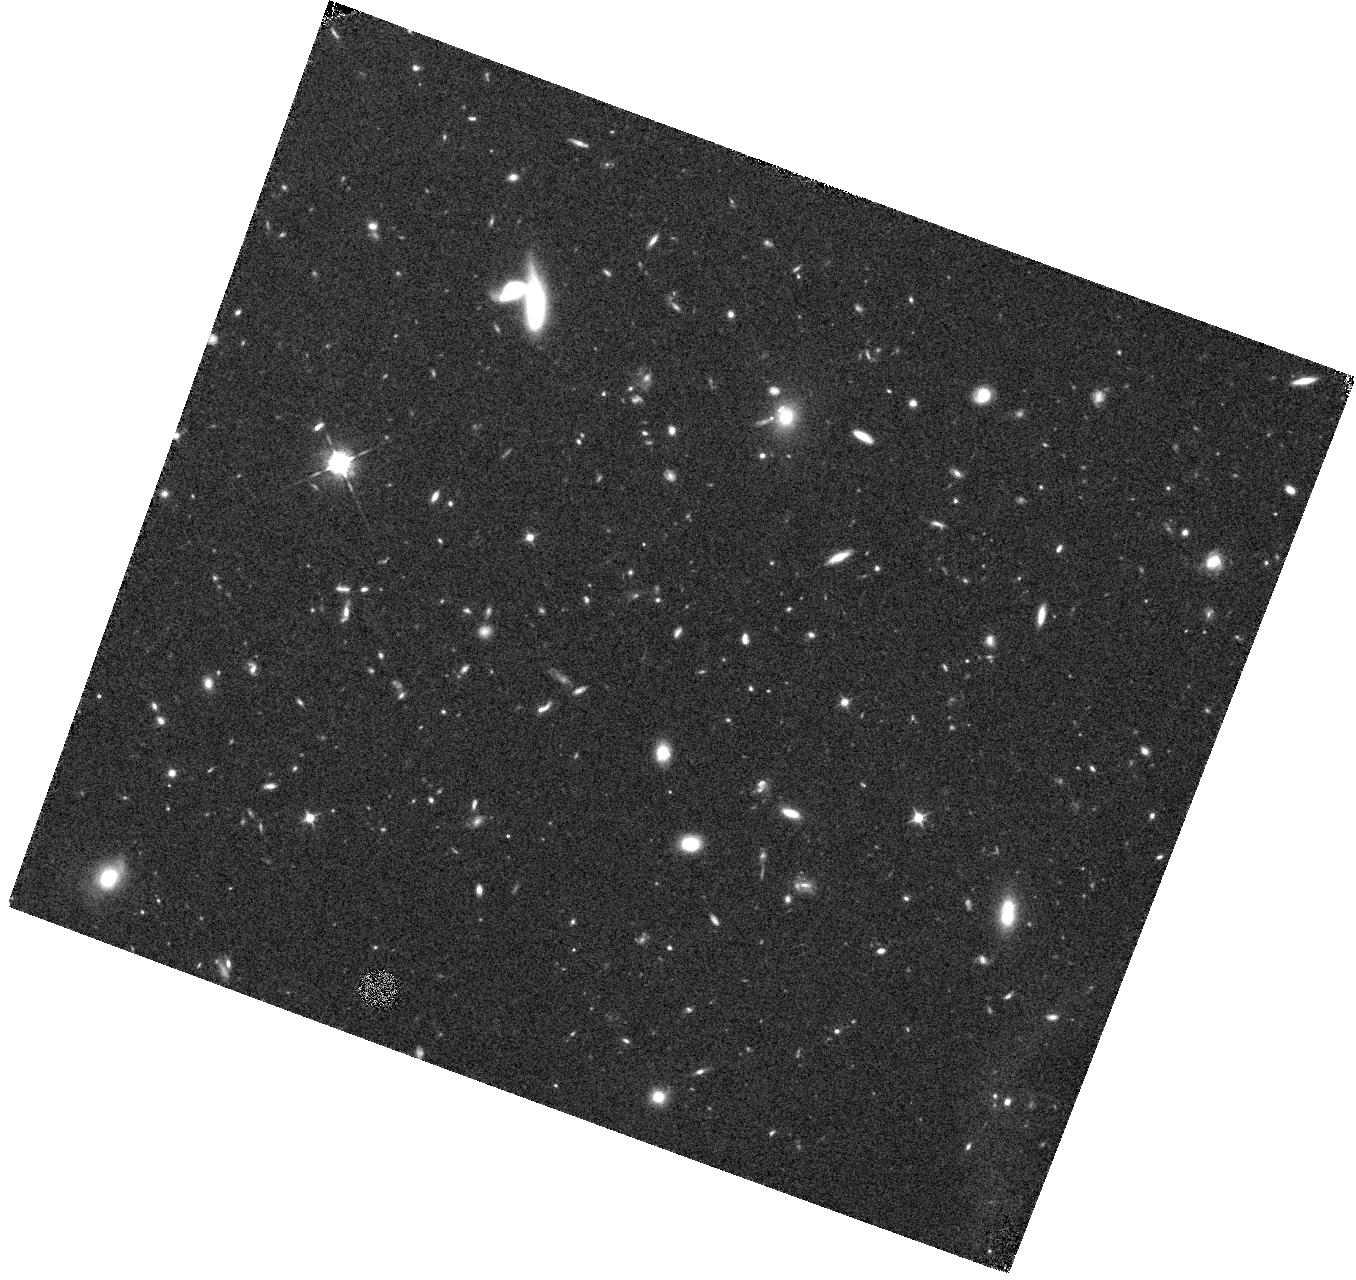
Target: GOODS-WIDE115-V3V. Instrument: WFC3/IR. Filter: F105W. Exposure: 44 min. Observation ID: hst_12060_3v_wfc3_ir_f105w_ibet3v

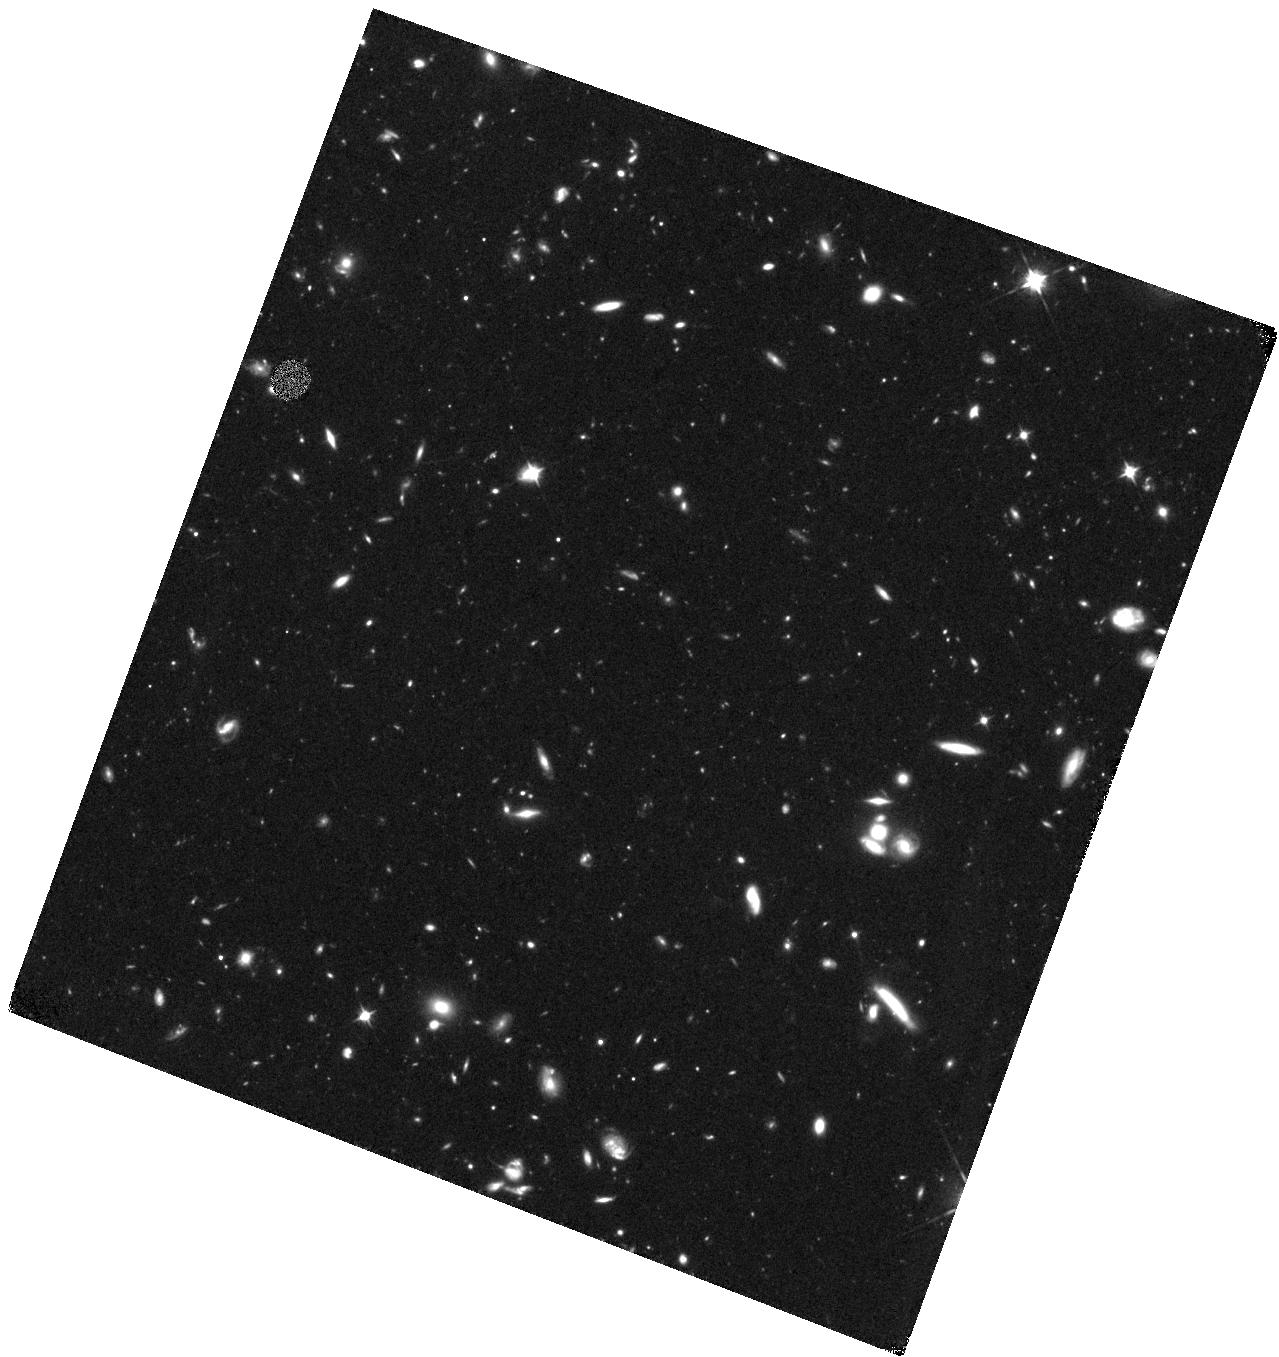
Target: GOODS-S1-V3J. Instrument: WFC3/IR. Filter: F105W. Exposure: 2.3 h. Observation ID: hst_12060_3j_wfc3_ir_f105w_ibet3j

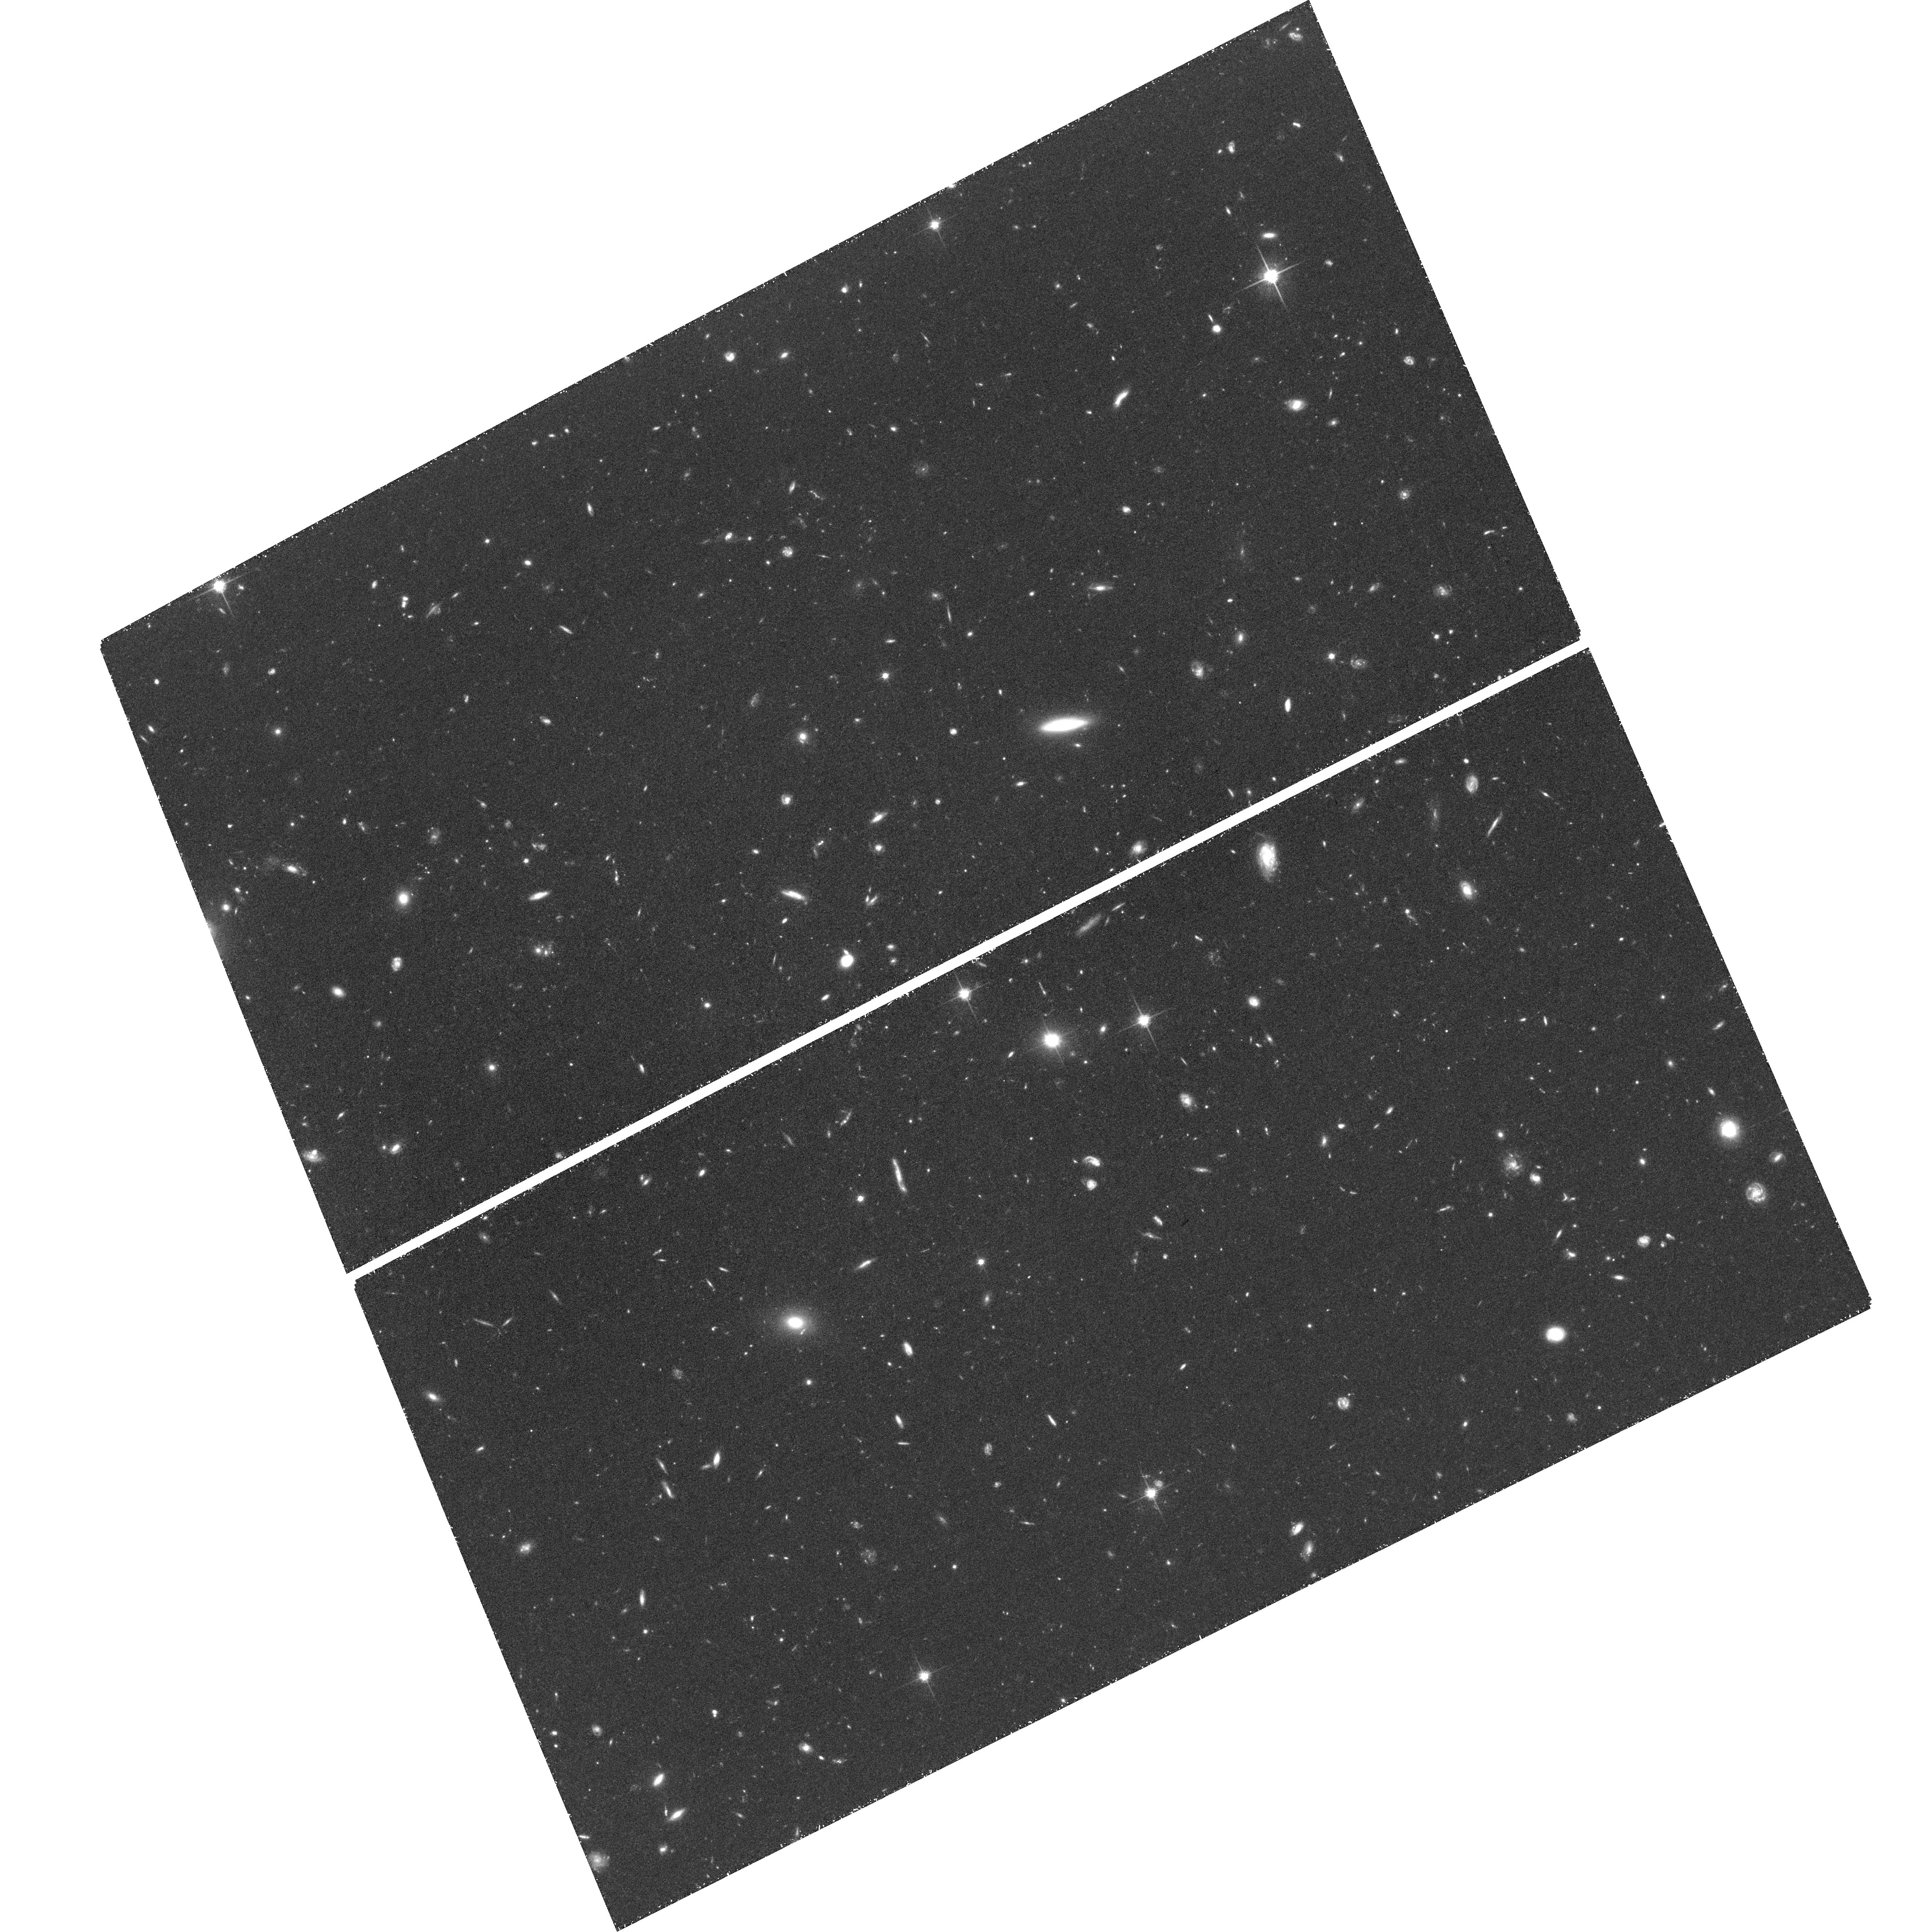
Target: field at RA 53.041°, Dec -27.787°. Instrument: ACS/WFC. Filter: F814W. Exposure: 1.4 h. Observation ID: hst_12060_3j_acs_wfc_f814w_jbet3j

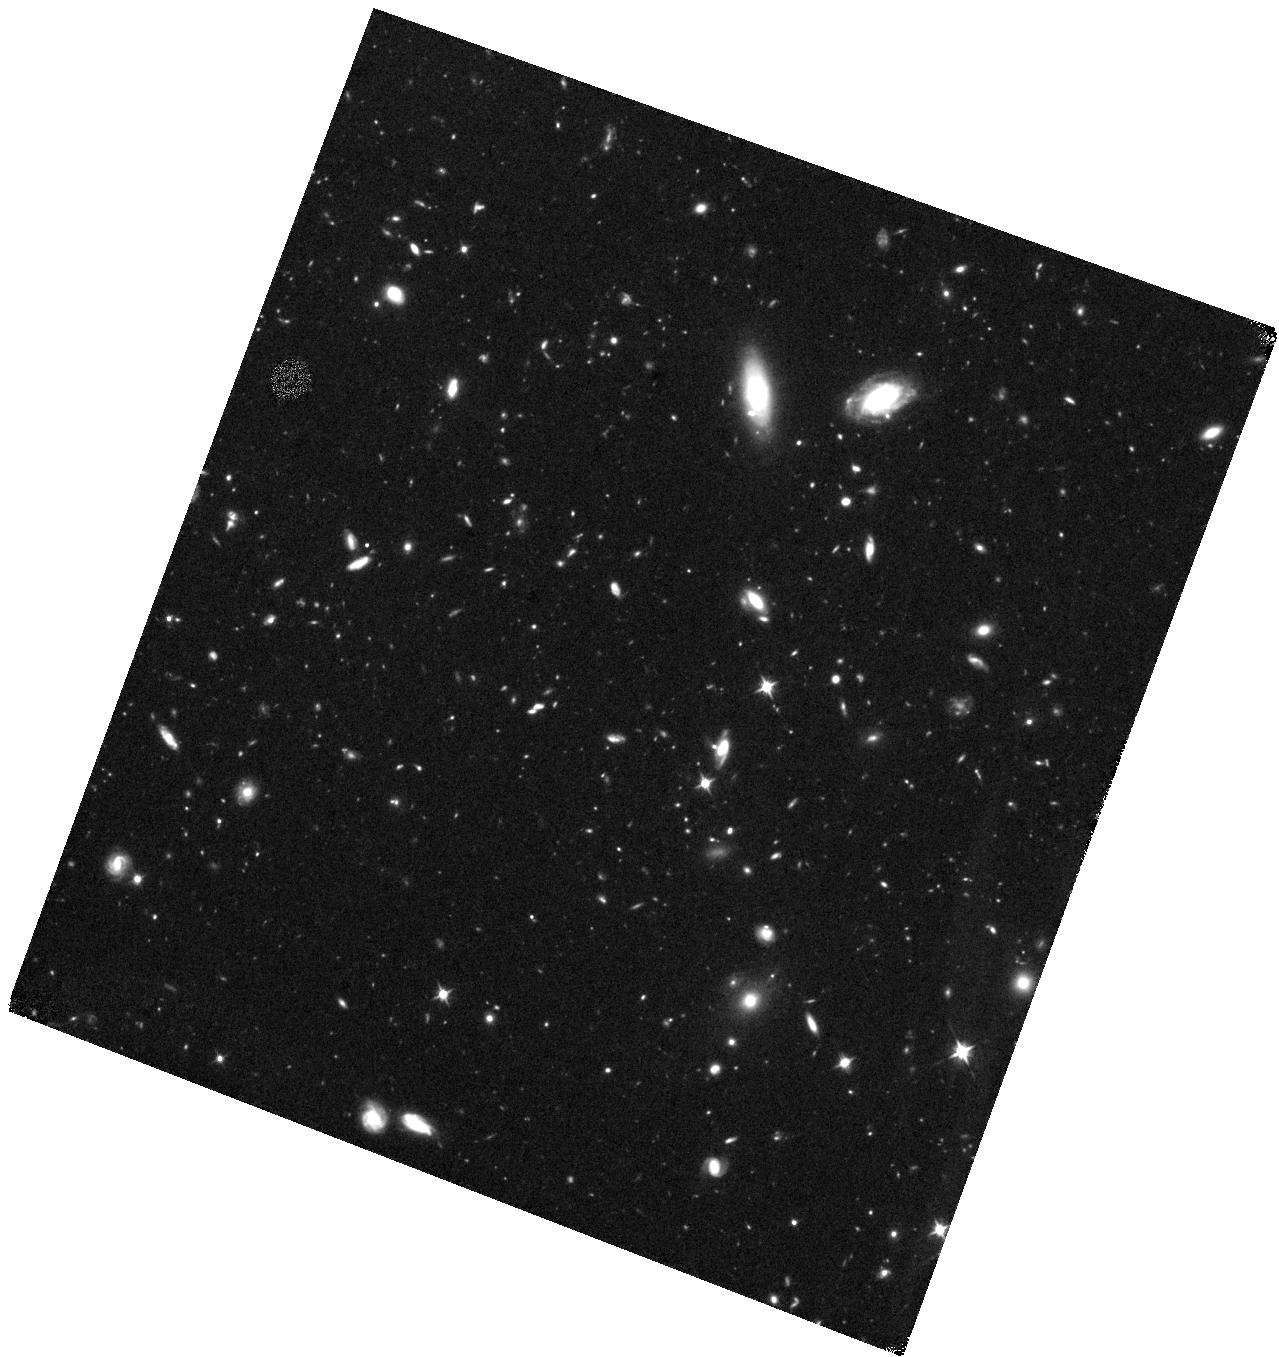
Target: GOODS-S1-V3E. Instrument: WFC3/IR. Filter: F105W. Exposure: 2.3 h. Observation ID: hst_12060_3e_wfc3_ir_f105w_ibet3e

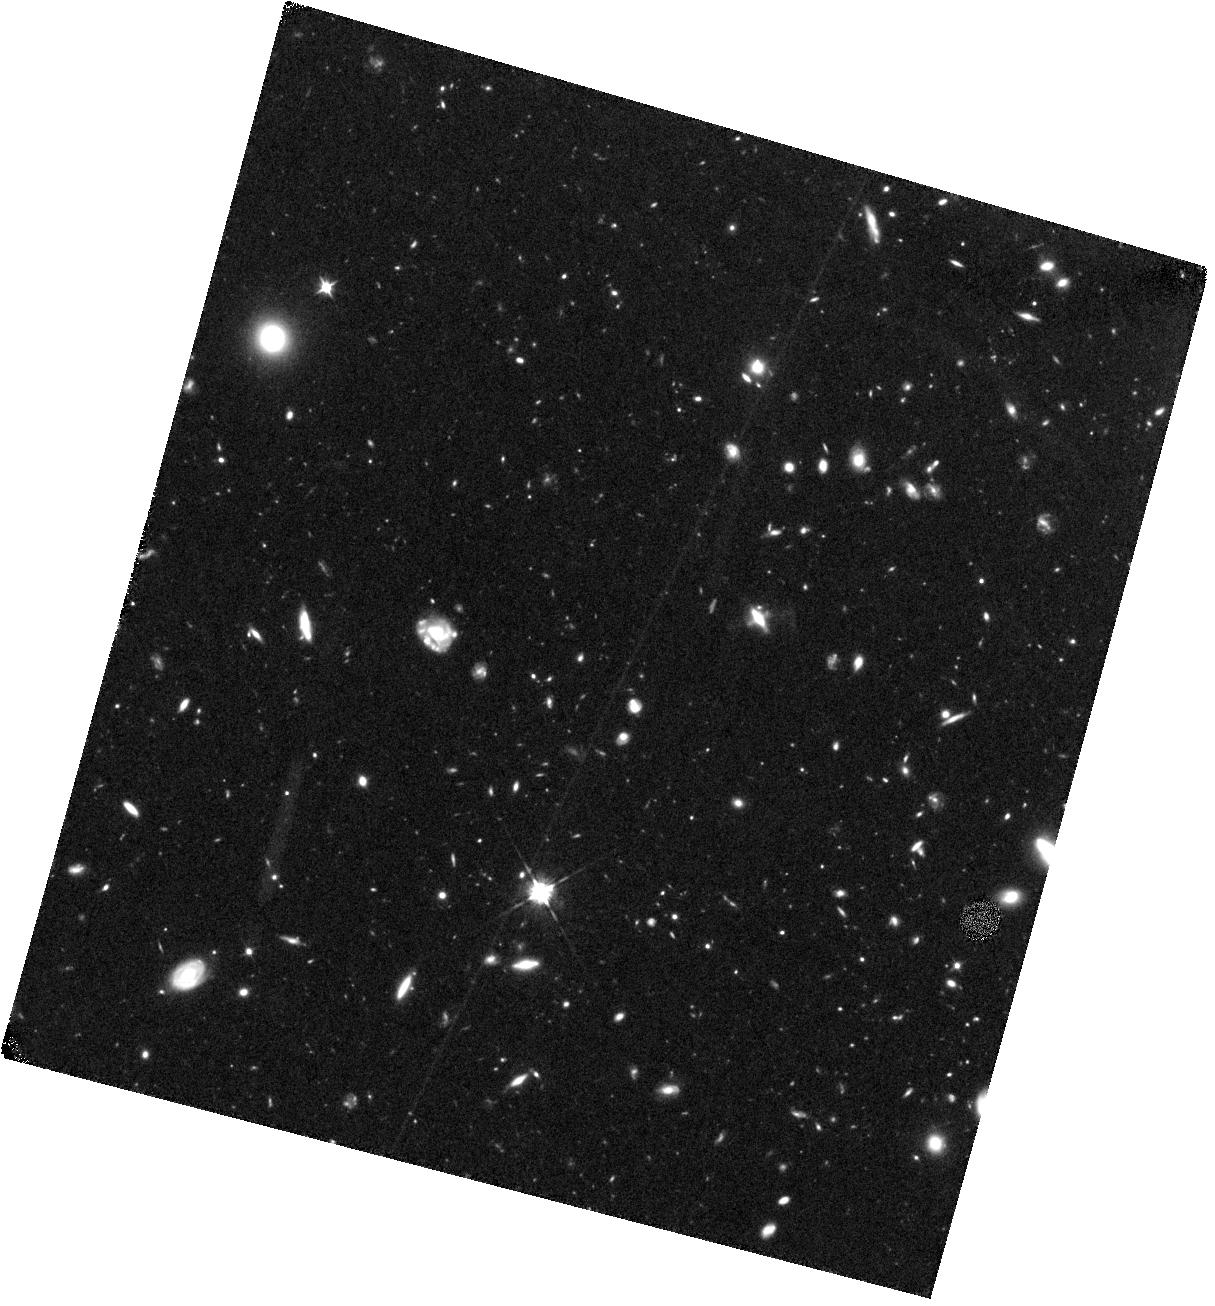
Target: GOODS-S2-V3O. Instrument: WFC3/IR. Filter: F105W. Exposure: 2.3 h. Observation ID: hst_12060_ao_wfc3_ir_f105w_ibetao

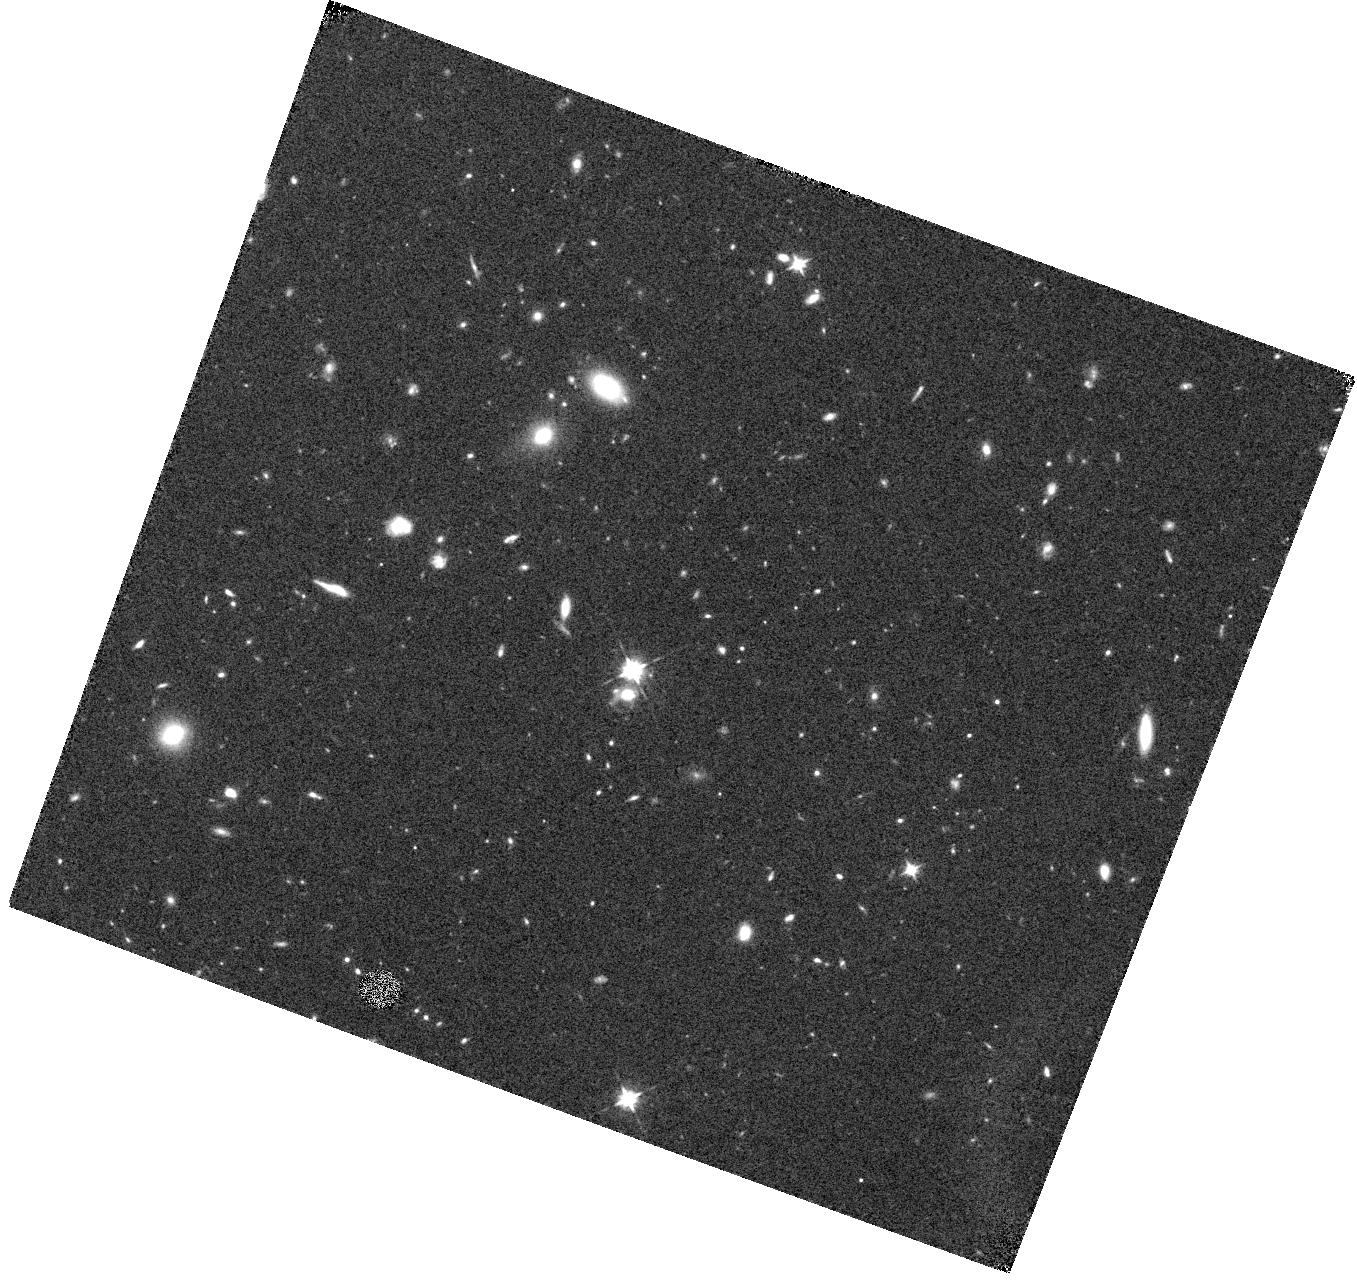
Target: GOODS-WIDE115-V3X. Instrument: WFC3/IR. Filter: F105W. Exposure: 44 min. Observation ID: hst_12060_3x_wfc3_ir_f105w_ibet3x

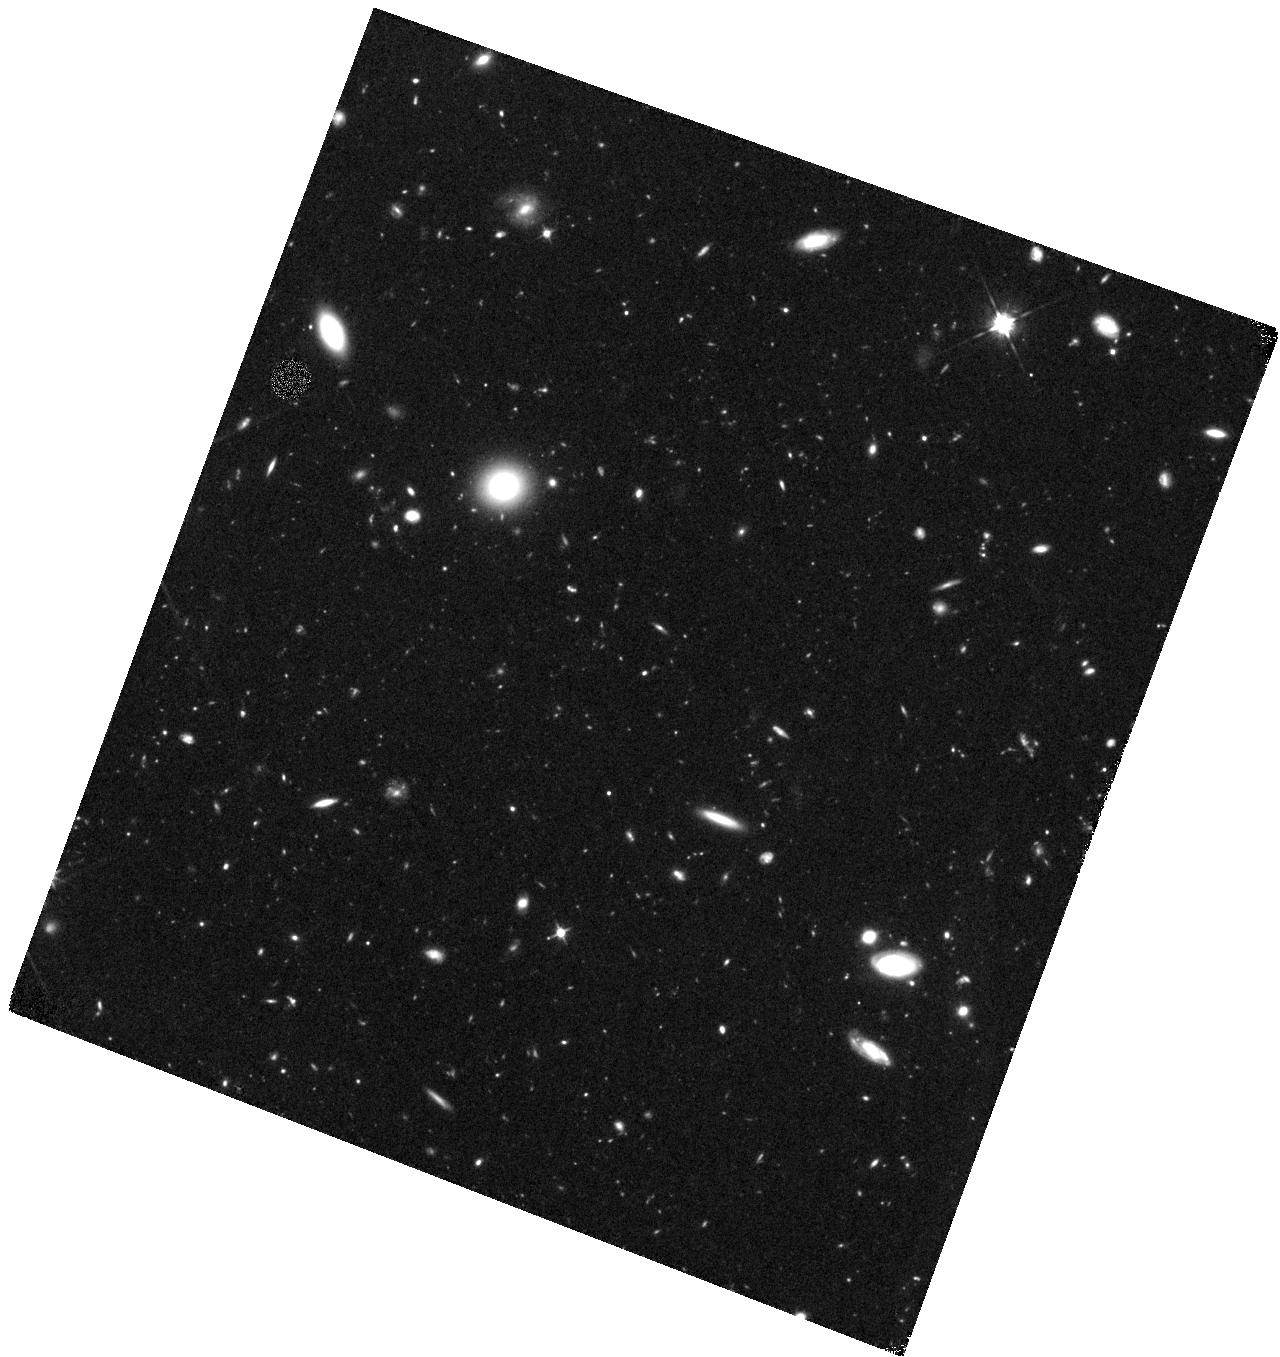
Target: GOODS-S1-V3L. Instrument: WFC3/IR. Filter: F105W. Exposure: 2.3 h. Observation ID: hst_12060_3l_wfc3_ir_f105w_ibet3l

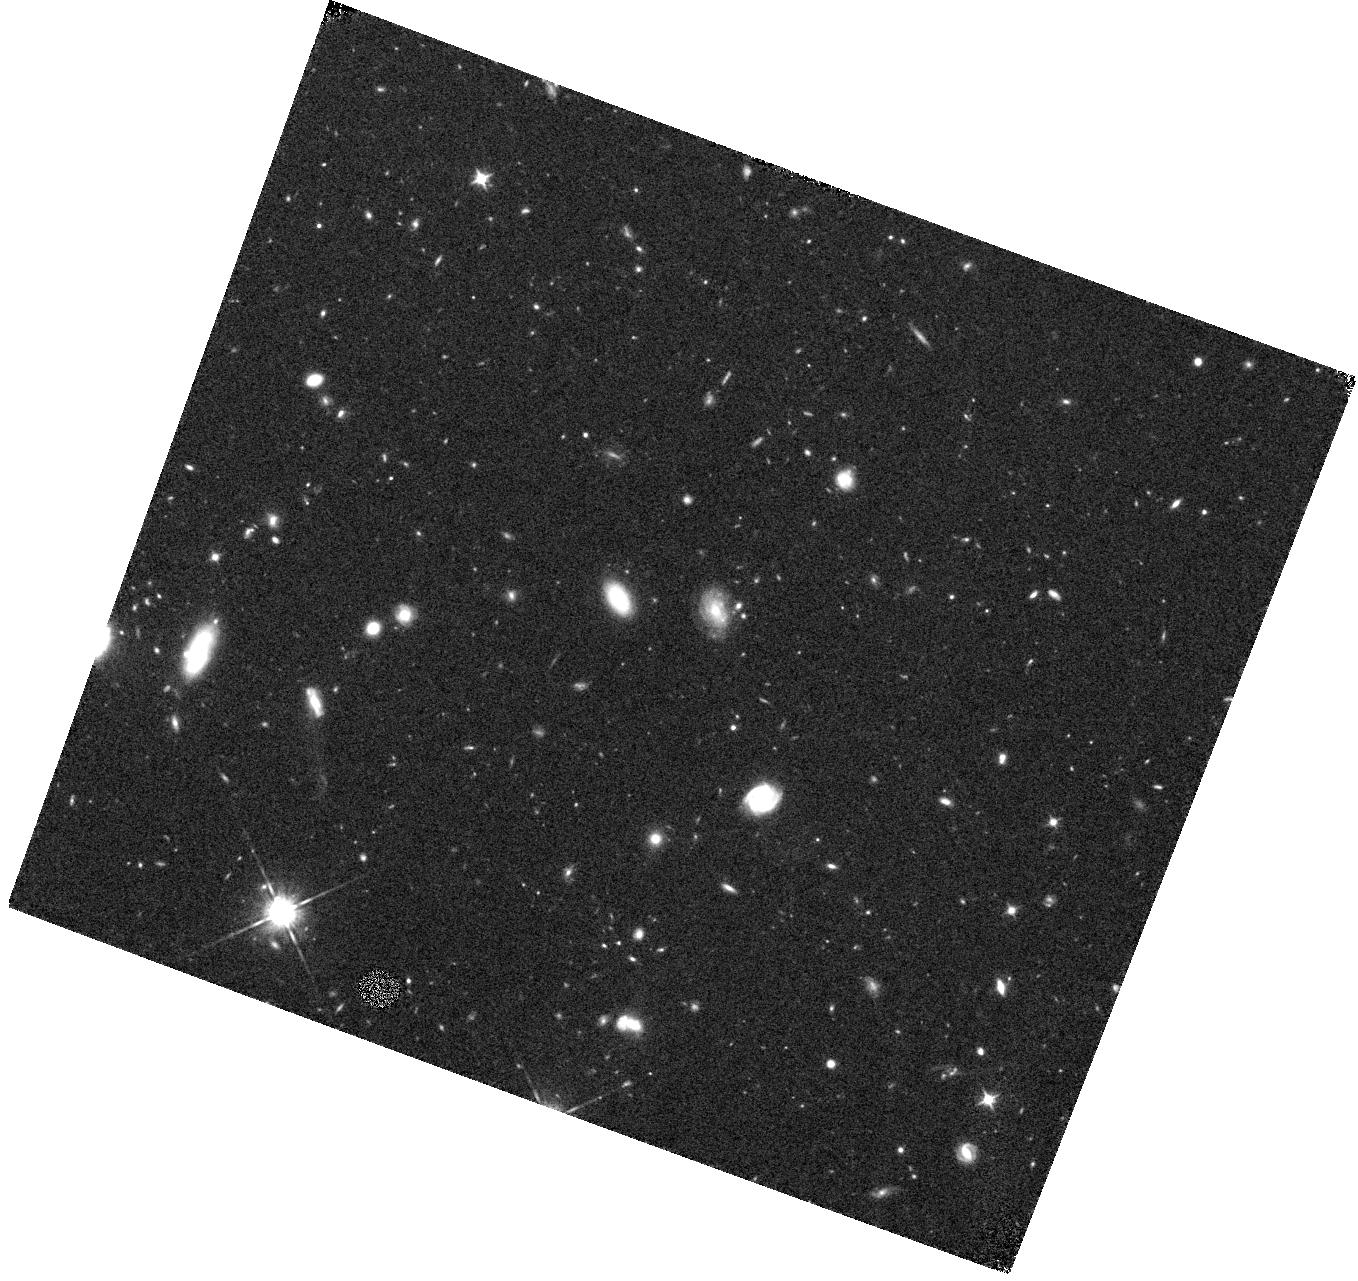
Target: GOODS-WIDE115-V3Z. Instrument: WFC3/IR. Filter: F105W. Exposure: 44 min. Observation ID: hst_12060_3z_wfc3_ir_f105w_ibet3z

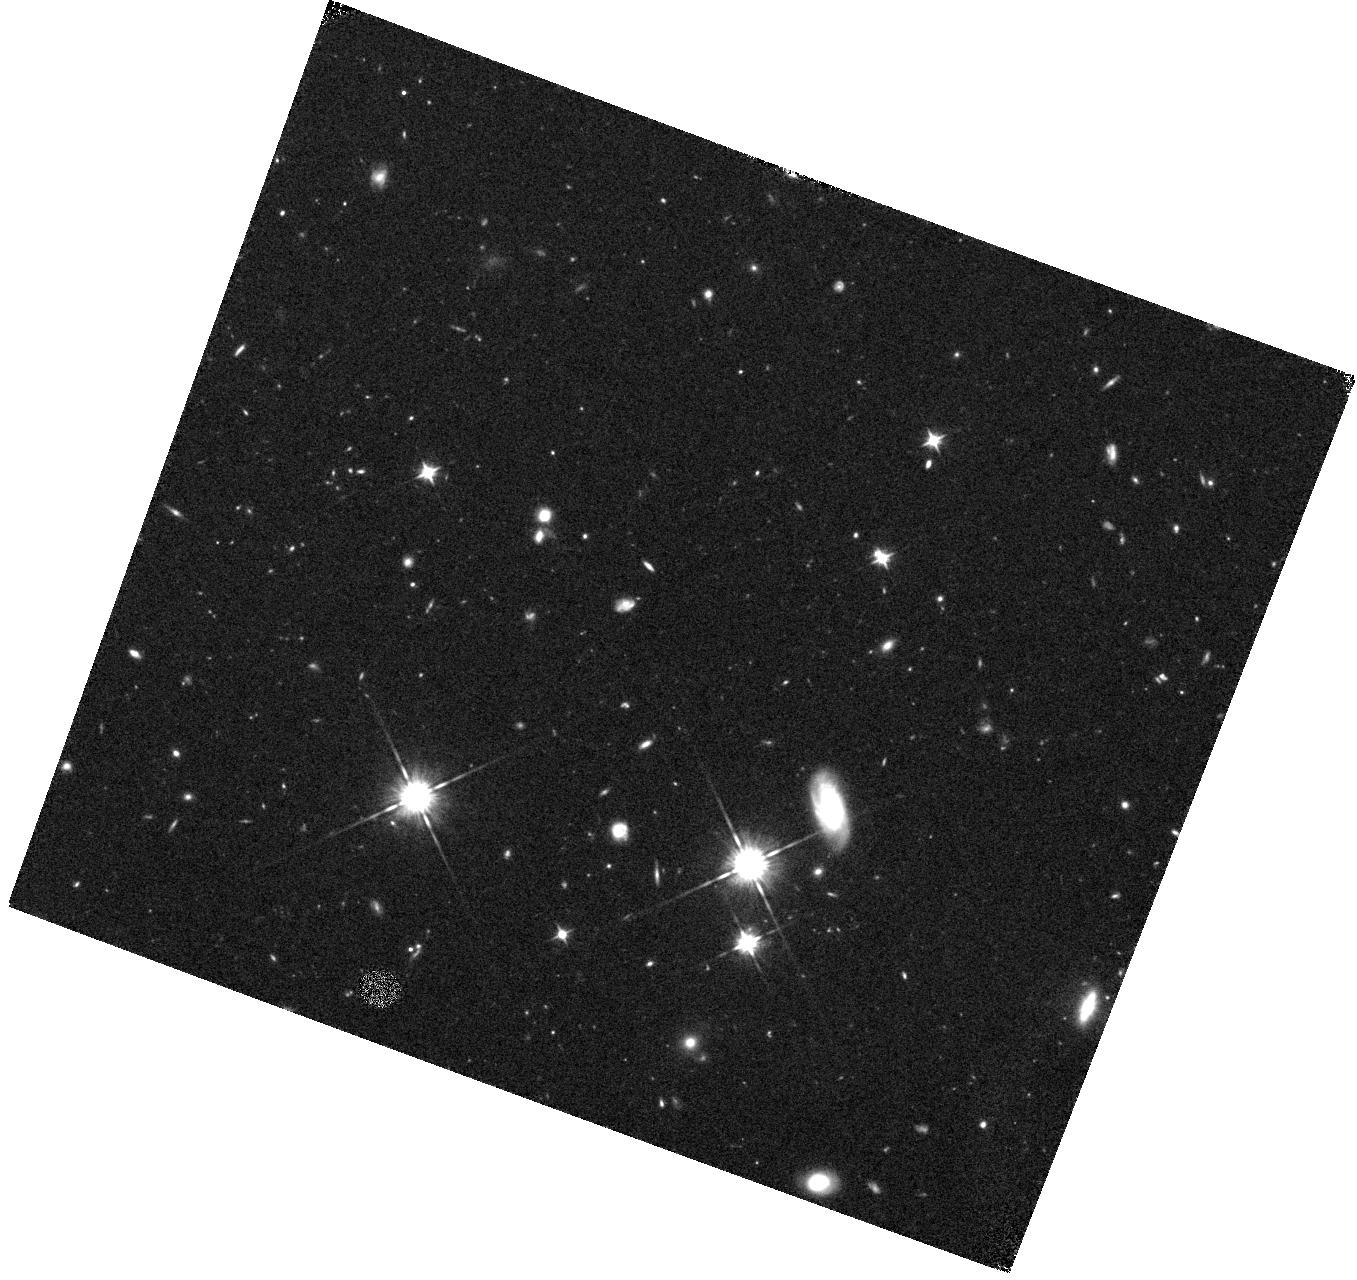
Target: GOODS-WIDE115-V4A. Instrument: WFC3/IR. Filter: F105W. Exposure: 44 min. Observation ID: hst_12060_4a_wfc3_ir_f105w_ibet4a

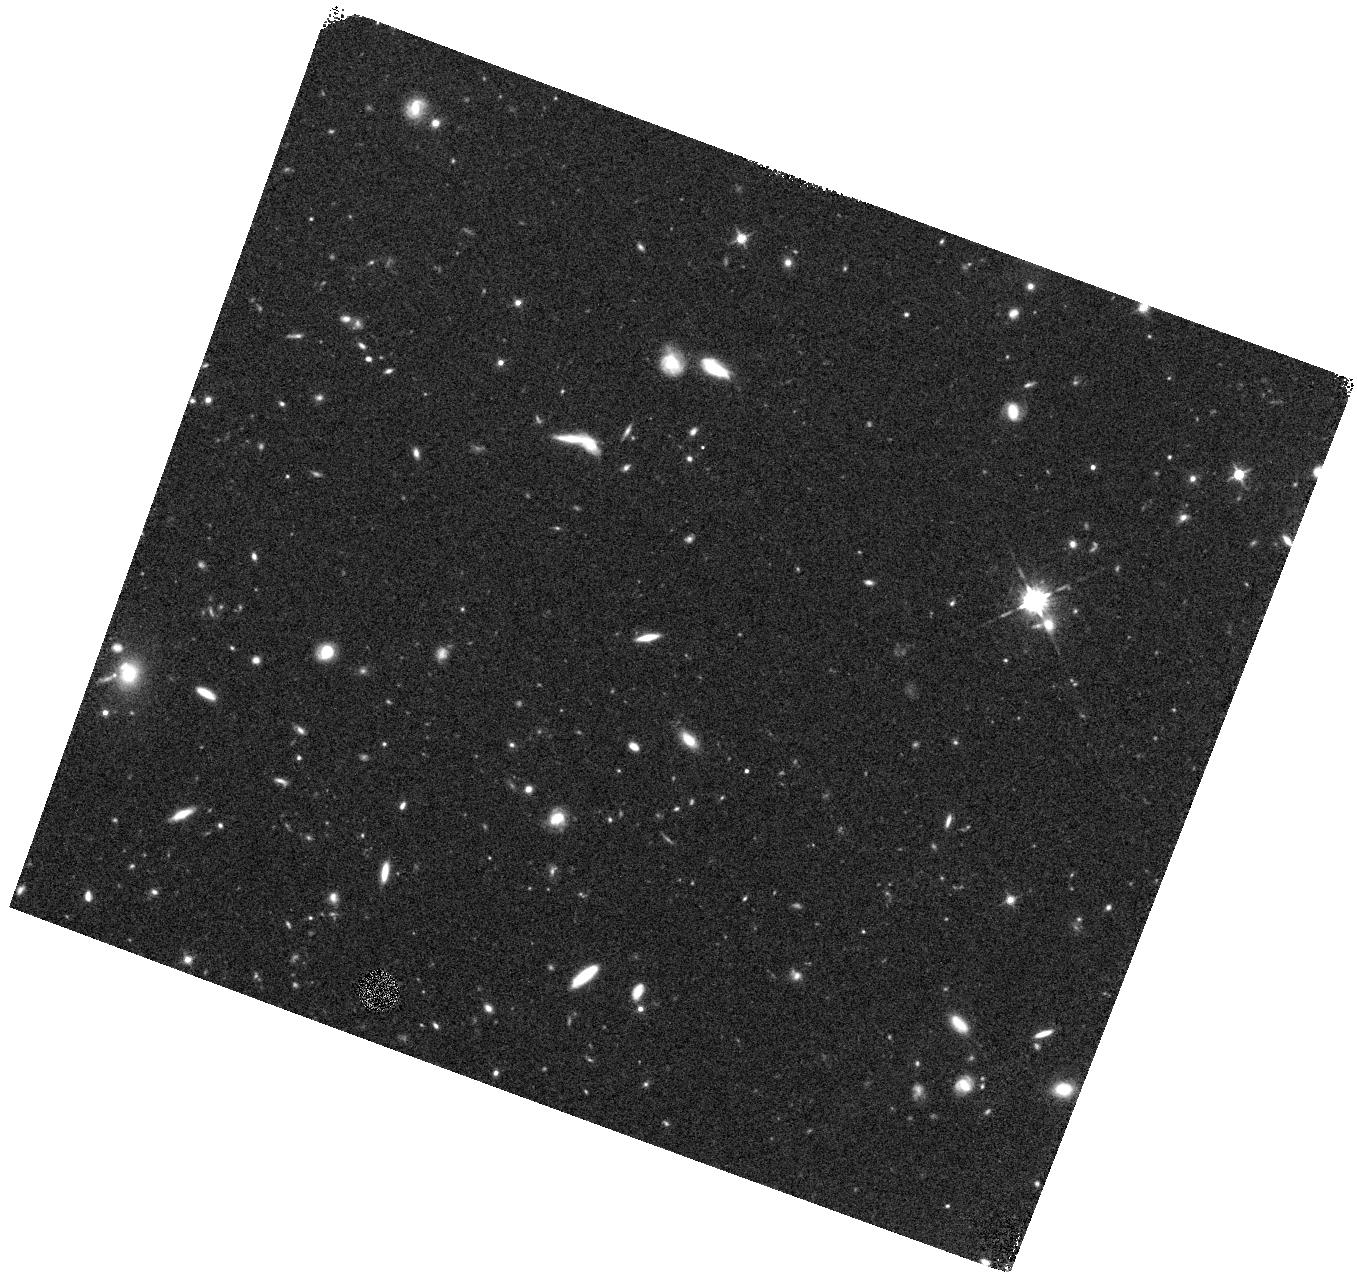
Target: GOODS-WIDE115-V4B. Instrument: WFC3/IR. Filter: F125W. Exposure: 21 min. Observation ID: hst_12060_4b_wfc3_ir_f125w_ibet4b

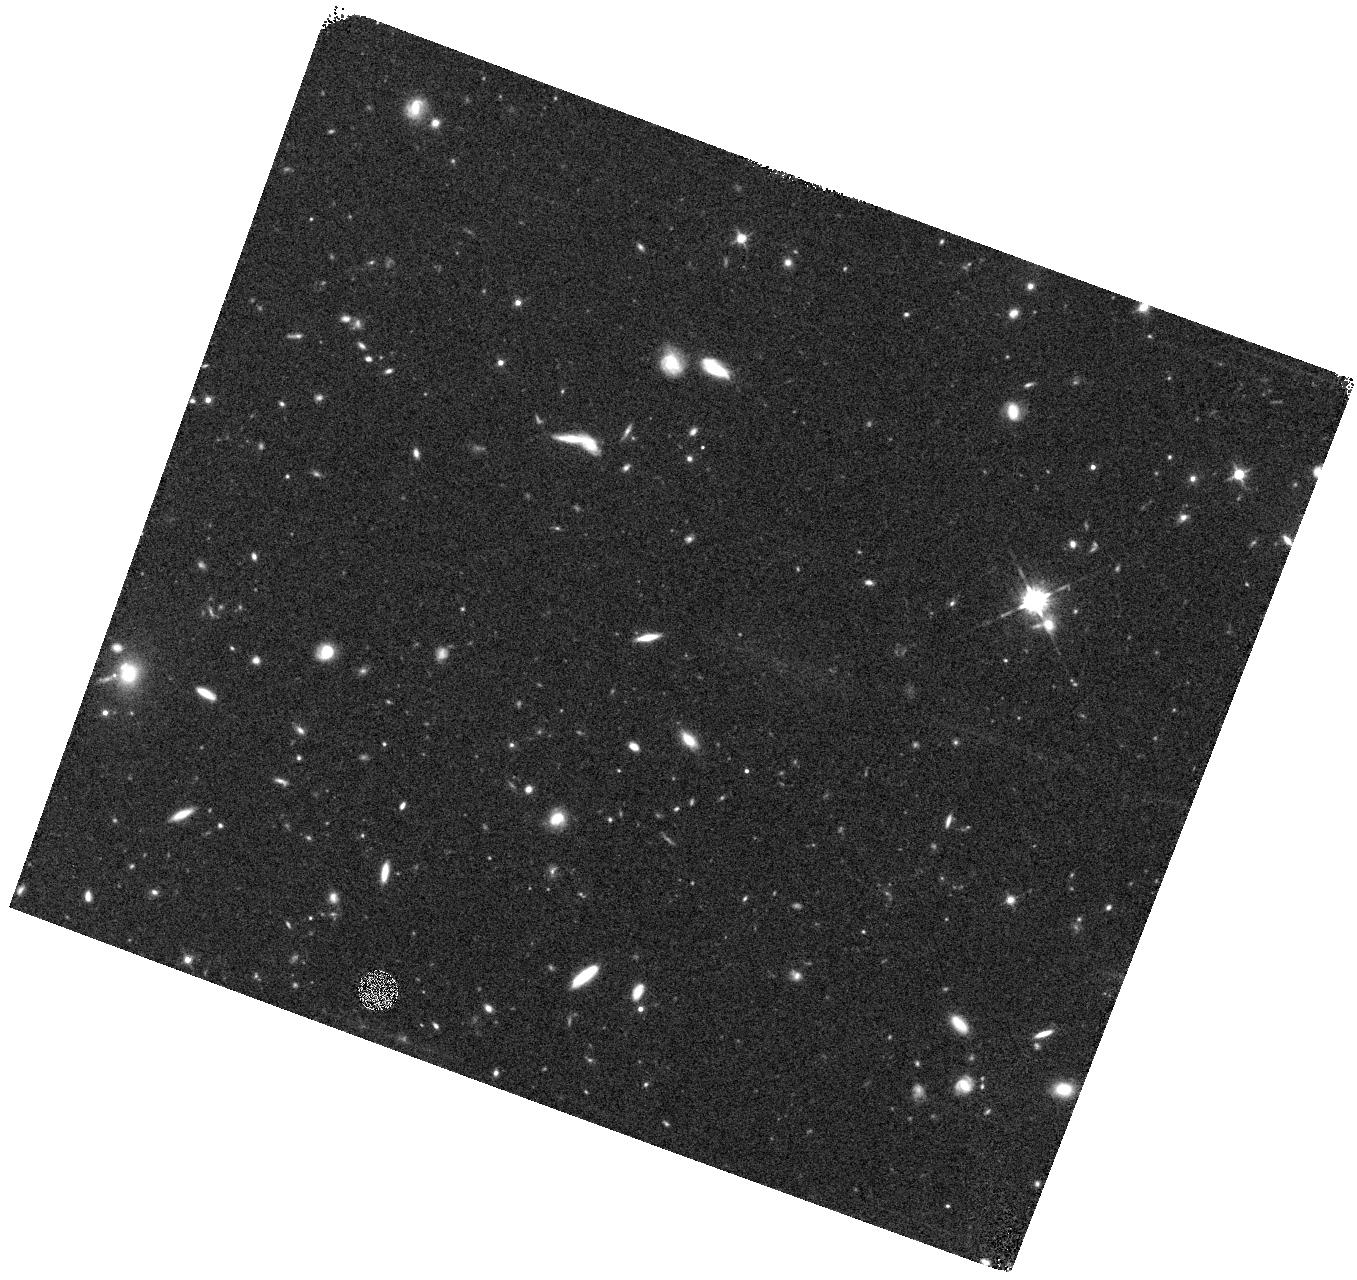
Target: GOODS-WIDE115-V4D. Instrument: WFC3/IR. Filter: F125W. Exposure: 21 min. Observation ID: hst_12060_4d_wfc3_ir_f125w_ibet4d

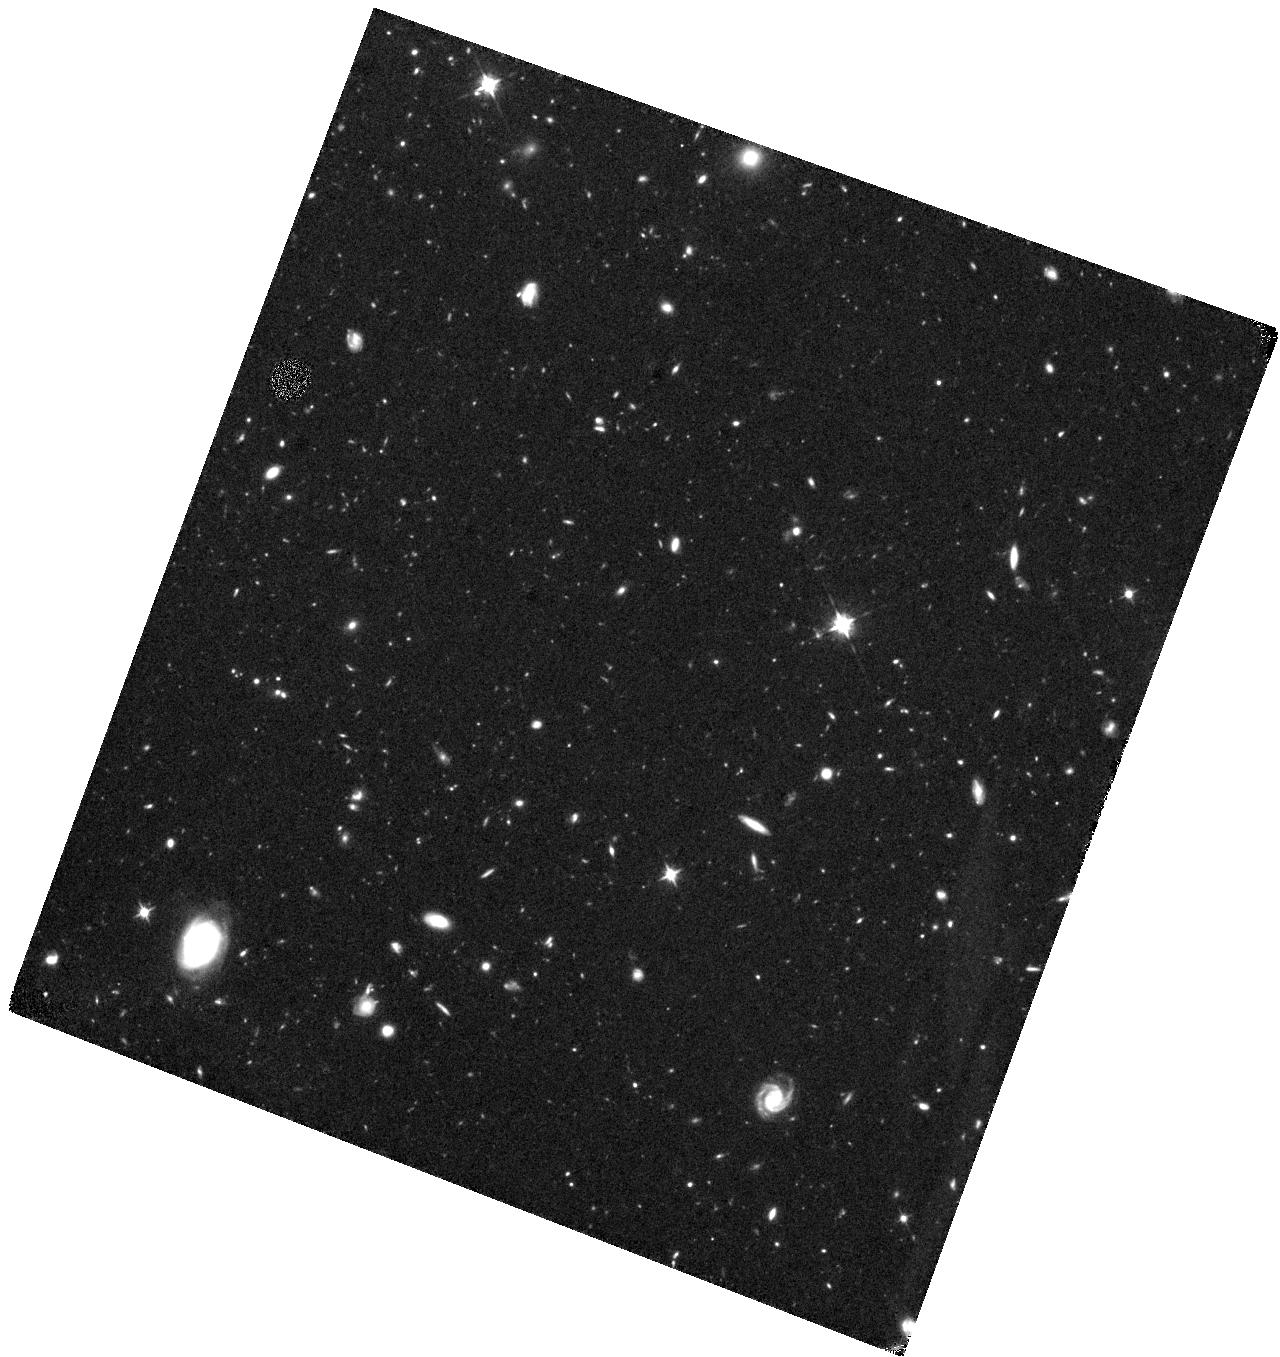
Target: GOODS-S1-V3F. Instrument: WFC3/IR. Filter: F105W. Exposure: 2.3 h. Observation ID: hst_12060_3f_wfc3_ir_f105w_ibet3f

Cosmic Assembly Near-IR Deep Extragalactic Legacy Survey -- GOODS-South Field, Non-SNe-Searched Visits (PI: Faber, Sandra M.)

The Cosmic Assembly Near-IR Deep Extragalactic Legacy Survey (CANDELS) is designed to document the ?rst third of galactic evolution from z = 8 to 1.5 via deep imaging of more than 250, 000 galaxies with WFC3/IR and ACS. It will also find the first Type Ia SNe beyond z > 1.5 and establish their accuracy as standard candles for cosmology. Five premier multi-wavelength sky regions selected from the Spitzer Extragalactic Deep Survey (SEDS) provide complementary IRAC imaging data down to 26.5 AB mag, a unique resource for stellar masses at all redshifts. The use of ?ve widely separated ?elds mitigates cosmic variance and yields statistically robust and complete samples of galaxies down to 10^9 solar masses out to z ~ 8. The program merges two originally separate MCT proposals. The Faber program incorporates a ?Wide? imaging survey in three separate fields to ~2 orbit depth over ~0.2 sq. degrees, plus a ?Deep? imaging survey to ~12 orbit depth in the two GOODS regions over ~0.04 sq. degrees. When combined with ultra-deep imaging from the Hubble Ultradeep Field program (GO 11563), the result is a three-tiered strategy that ef?ciently samples both bright/rare and faint/common extragalactic objects. The Ferguson program adds an extensive high-redshift Type Ia SNe search, plus ultraviolet "daytime" UVIS exposures in GOODS-N to exploit the CVZ opportunity in that field. This program, GO 12060, is part of the GOODS-S Deep survey. Special Deep science highlights include: * Detection and counts of early galaxies to z ~ 7-8 as revealed by red-sensitive WFC3-IR images beyond the Lya break - Measurement of the luminosity function of infant galaxies down to 10^9 solar masses out to z = 7-8 - Measurement of the faint-end LF slope to assess the contribution of faint galaxies to cosmic reionization * The physics of early star formation - Propertes of the earliest star-forming regions -- sizes, star-formation rates, stellar masses and radiation densities, dust contents - In concert with Spitzer/IRAC data, measurement of the key relation between star-formation rate and stellar mass -- what set the rate of early star formation in galaxies? - When did star-formation begin to slow down? In what types of objects? Why? * Structural properties, stellar masses, and environments of the earliest identifiable non-QSO AGN as revealed by WFC3-IR * Structure of highly reddened, dust-obscured galaxies * Deep imaging of the outer envelopes of galaxies - Evidence for galaxy-galaxy interactions; counts of merging galaxies - Growth of the outer envelopes and evolution of structure of spheroidal galaxies * Search for Type Ia SNe to z ~ 2 exploiting the long-wavelength J and H sensitivity of WFC3-IR. The first comprehensive search for Type Ia's at these large distances and early epochs.